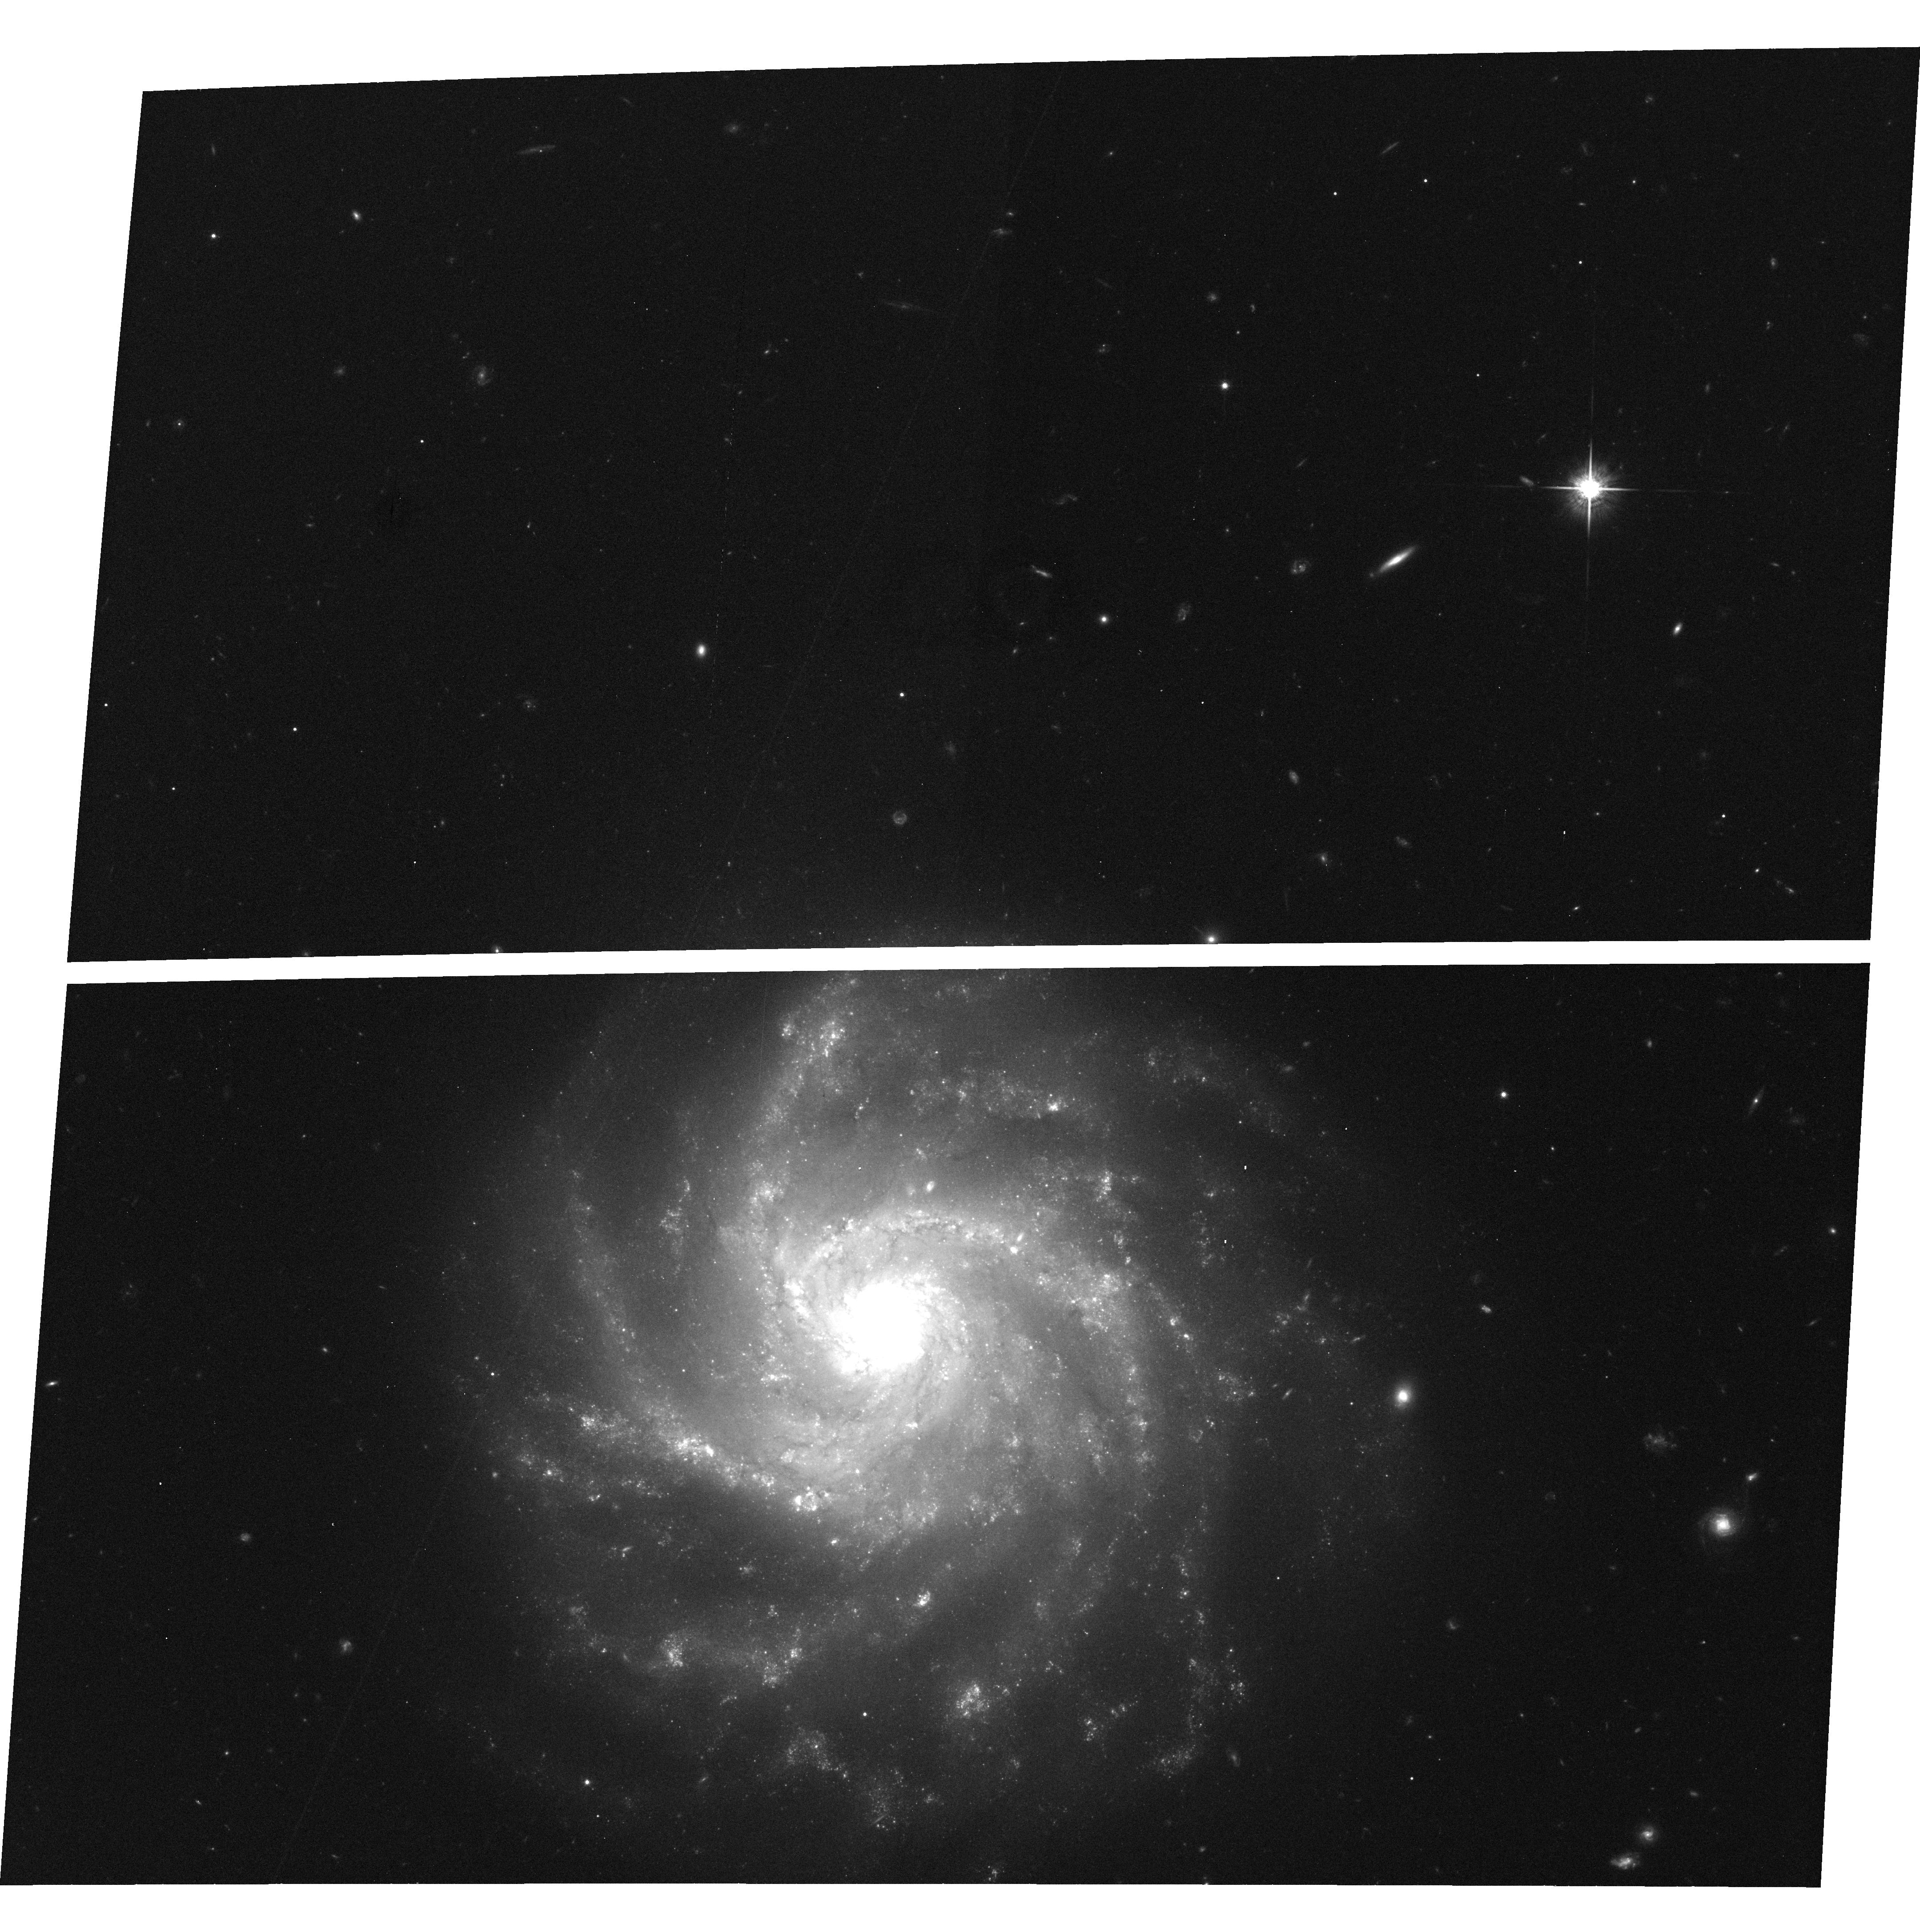
Target: field at RA 54.272°, Dec -5.028°
Instrument: ACS/WFC
Filter: F775W
Exposure: 33 min
Observation ID: hst_10856_06_acs_wfc_f775w_j9ni06

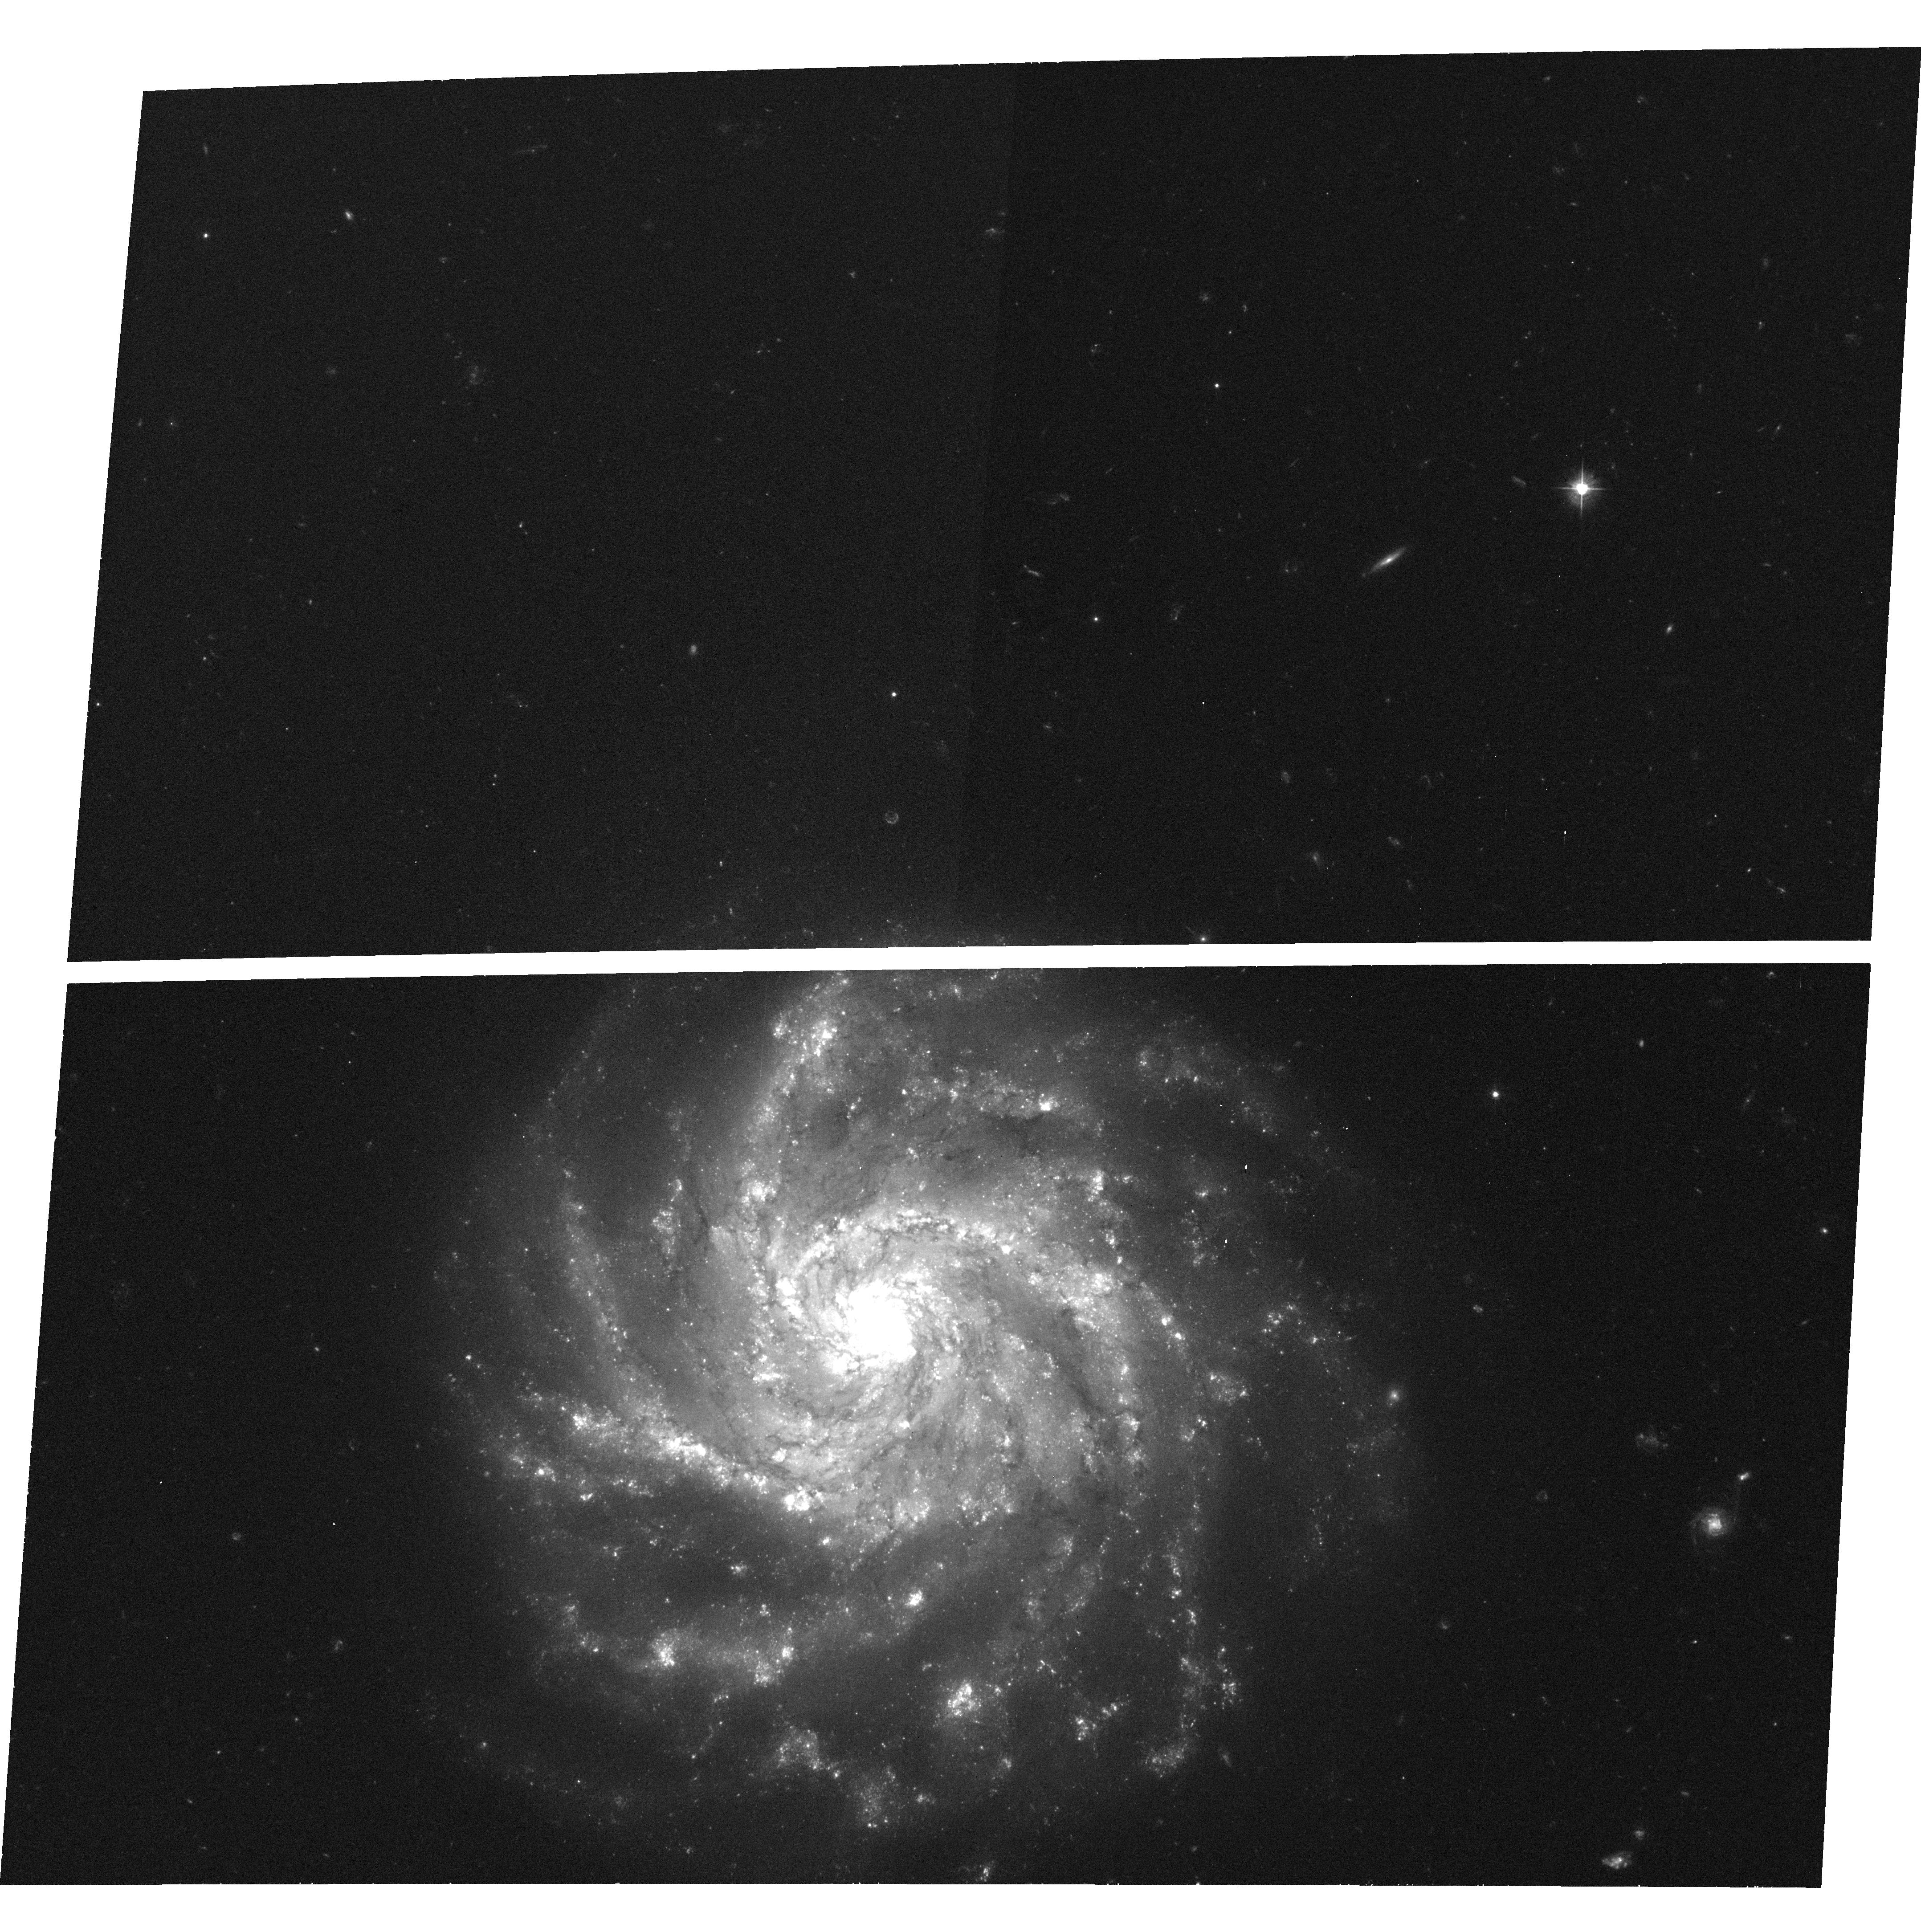
Target: field at RA 54.271°, Dec -5.028°
Instrument: ACS/WFC
Filter: F475W
Exposure: 33 min
Observation ID: hst_10856_02_acs_wfc_f475w_j9ni02

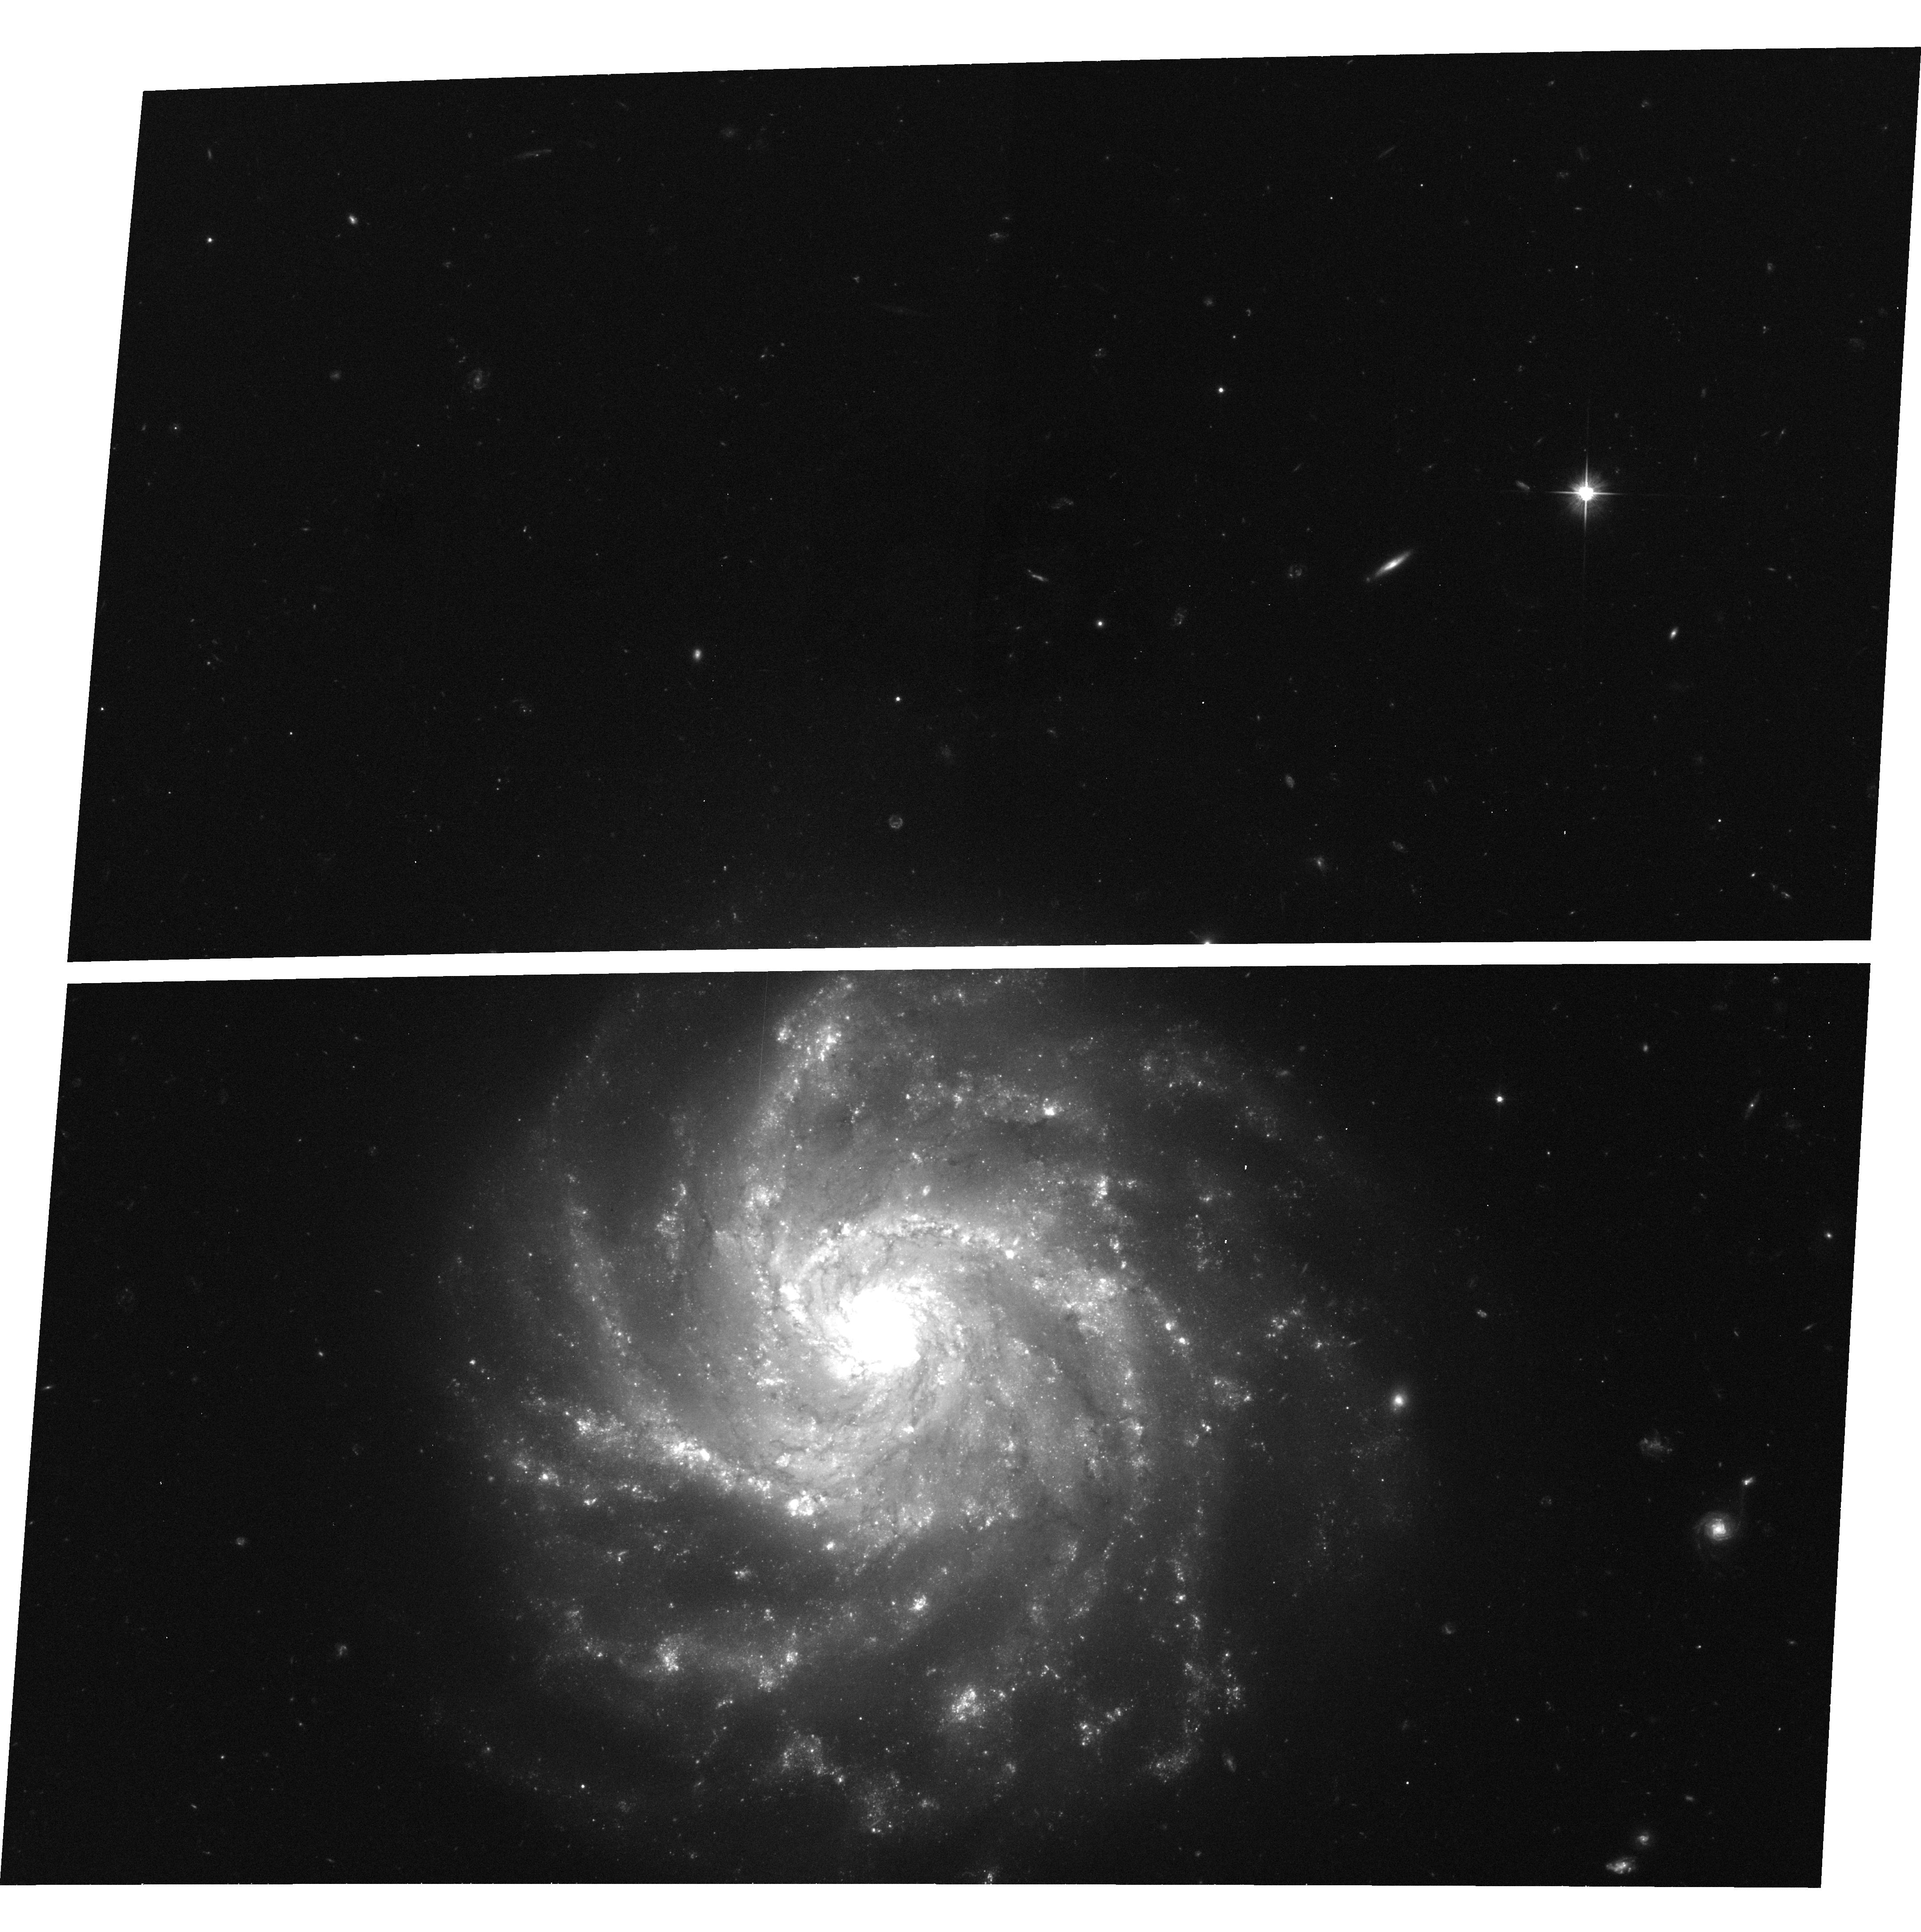
Target: field at RA 54.272°, Dec -5.028°
Instrument: ACS/WFC
Filter: F606W
Exposure: 33 min
Observation ID: hst_10856_04_acs_wfc_f606w_j9ni04

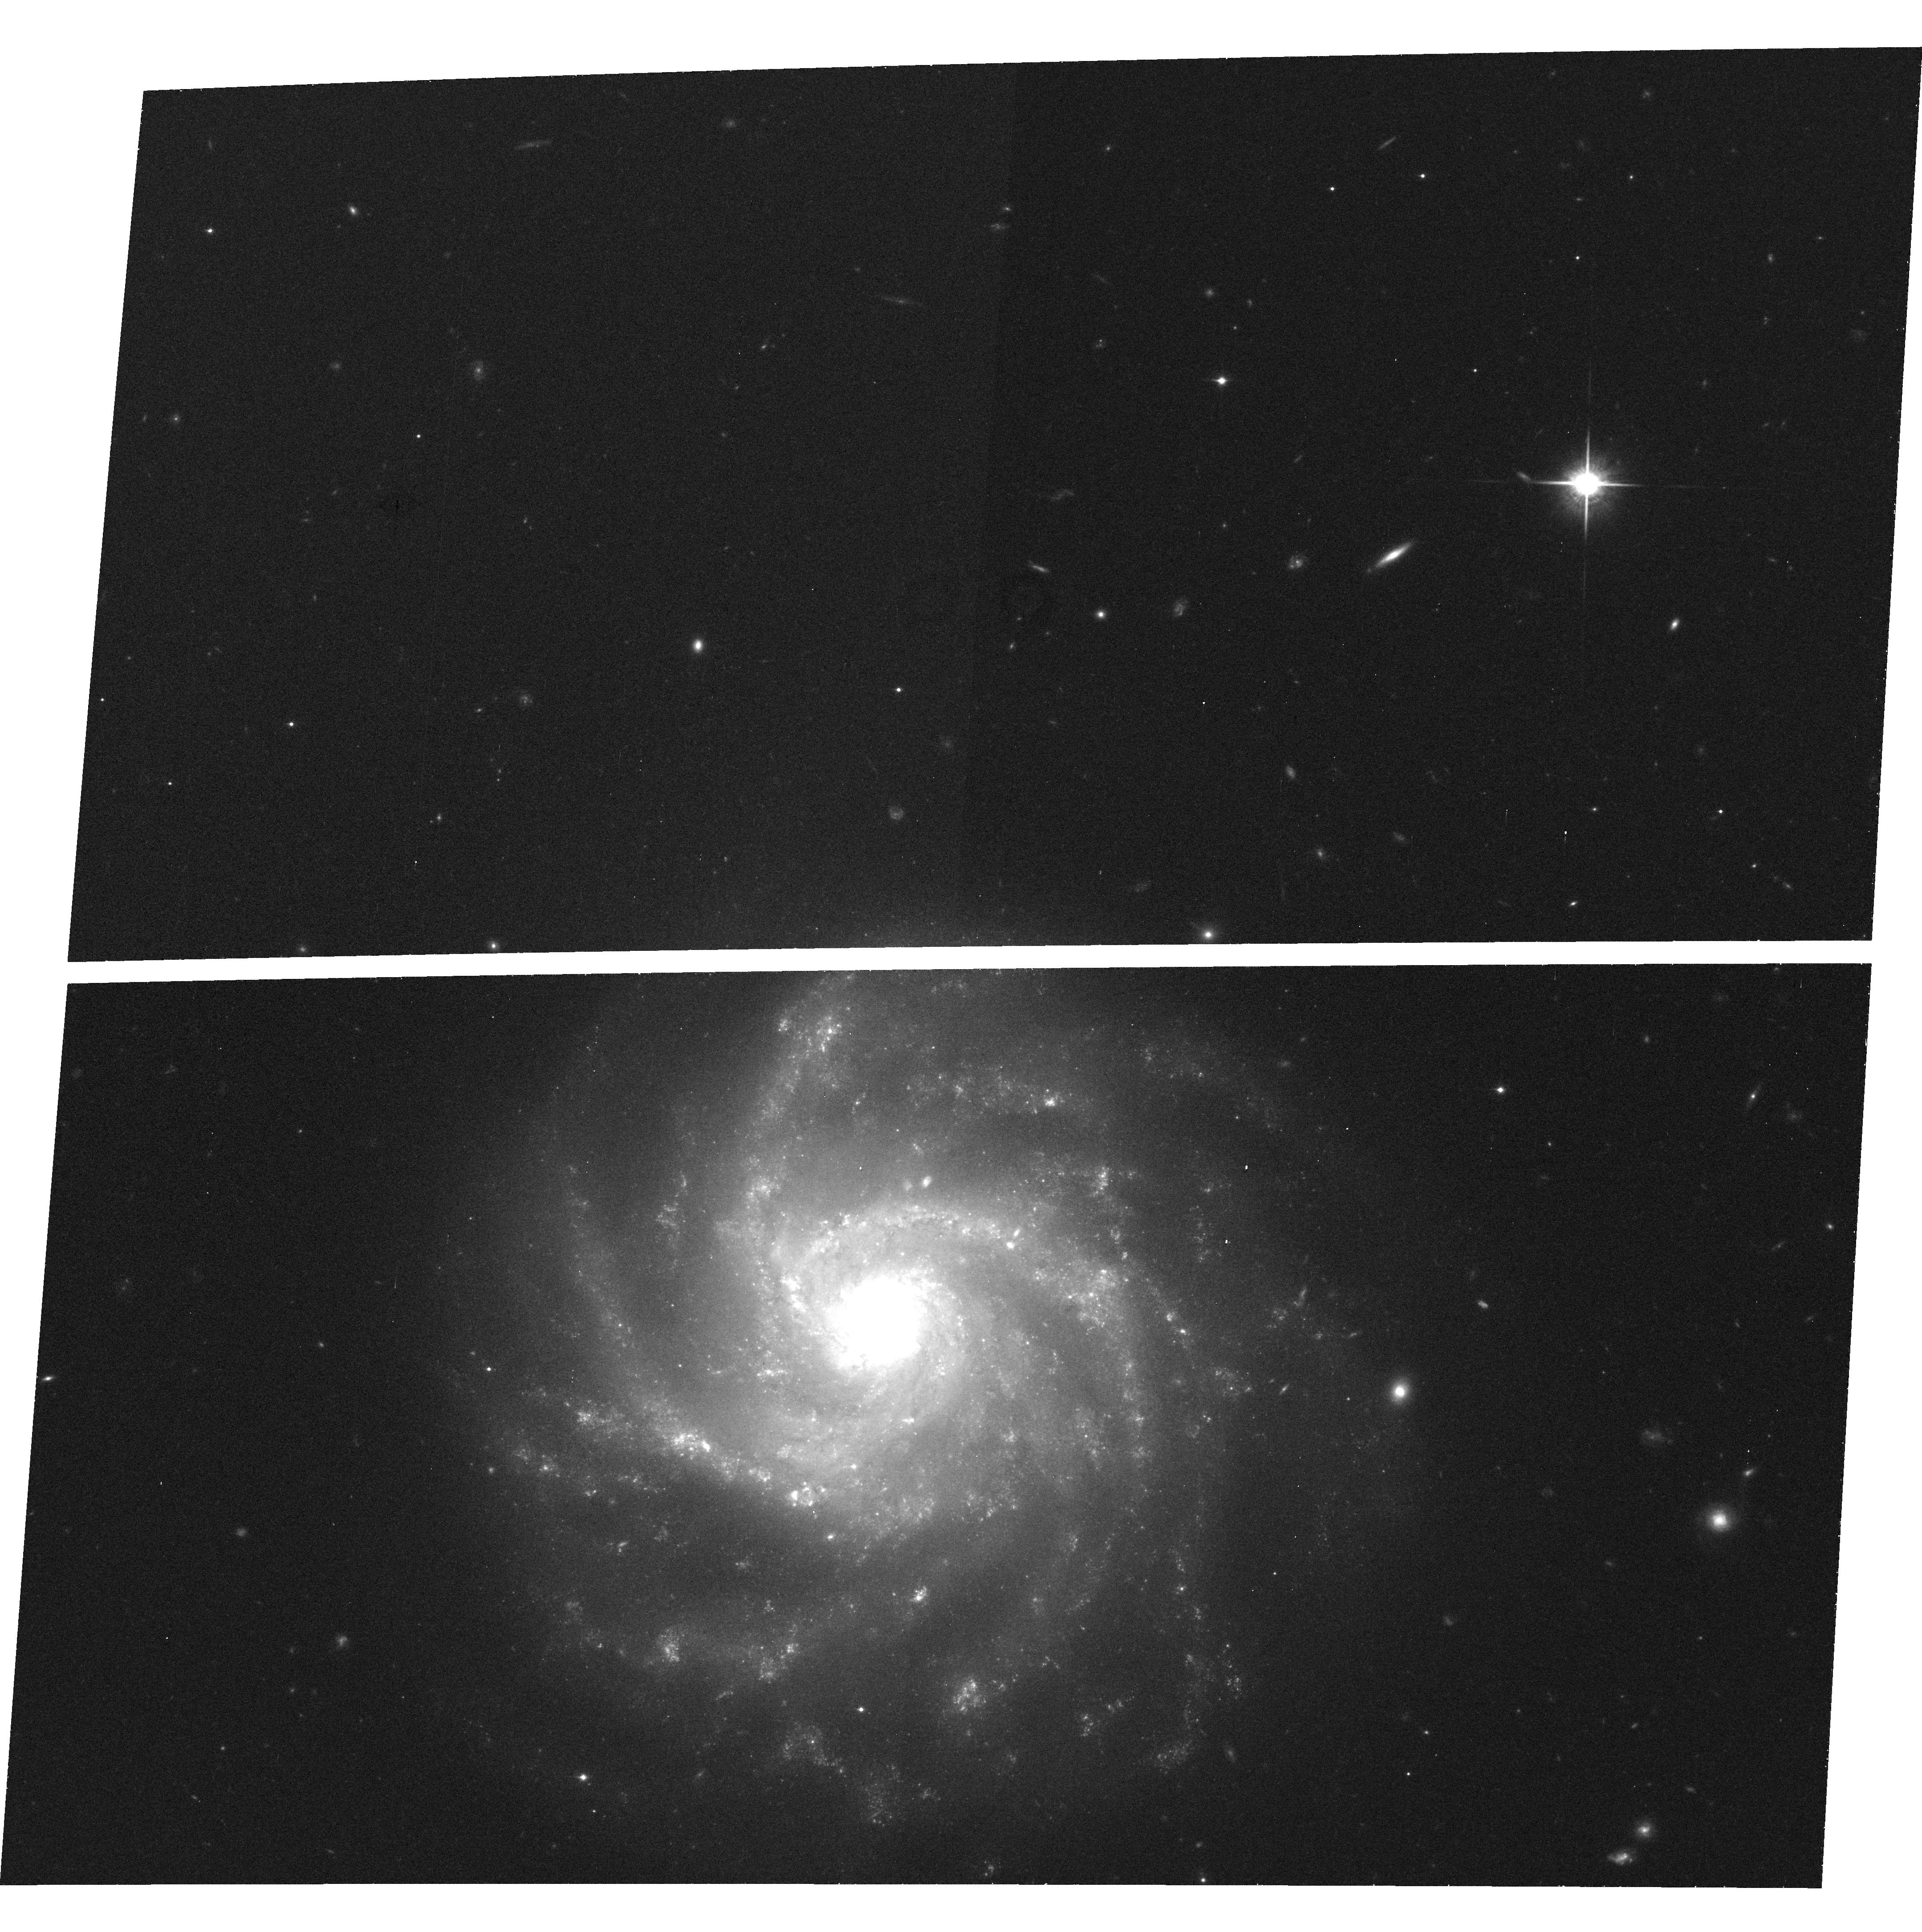
Target: field at RA 54.272°, Dec -5.028°
Instrument: ACS/WFC
Filter: F850LP
Exposure: 33 min
Observation ID: hst_10856_08_acs_wfc_f850lp_j9ni08

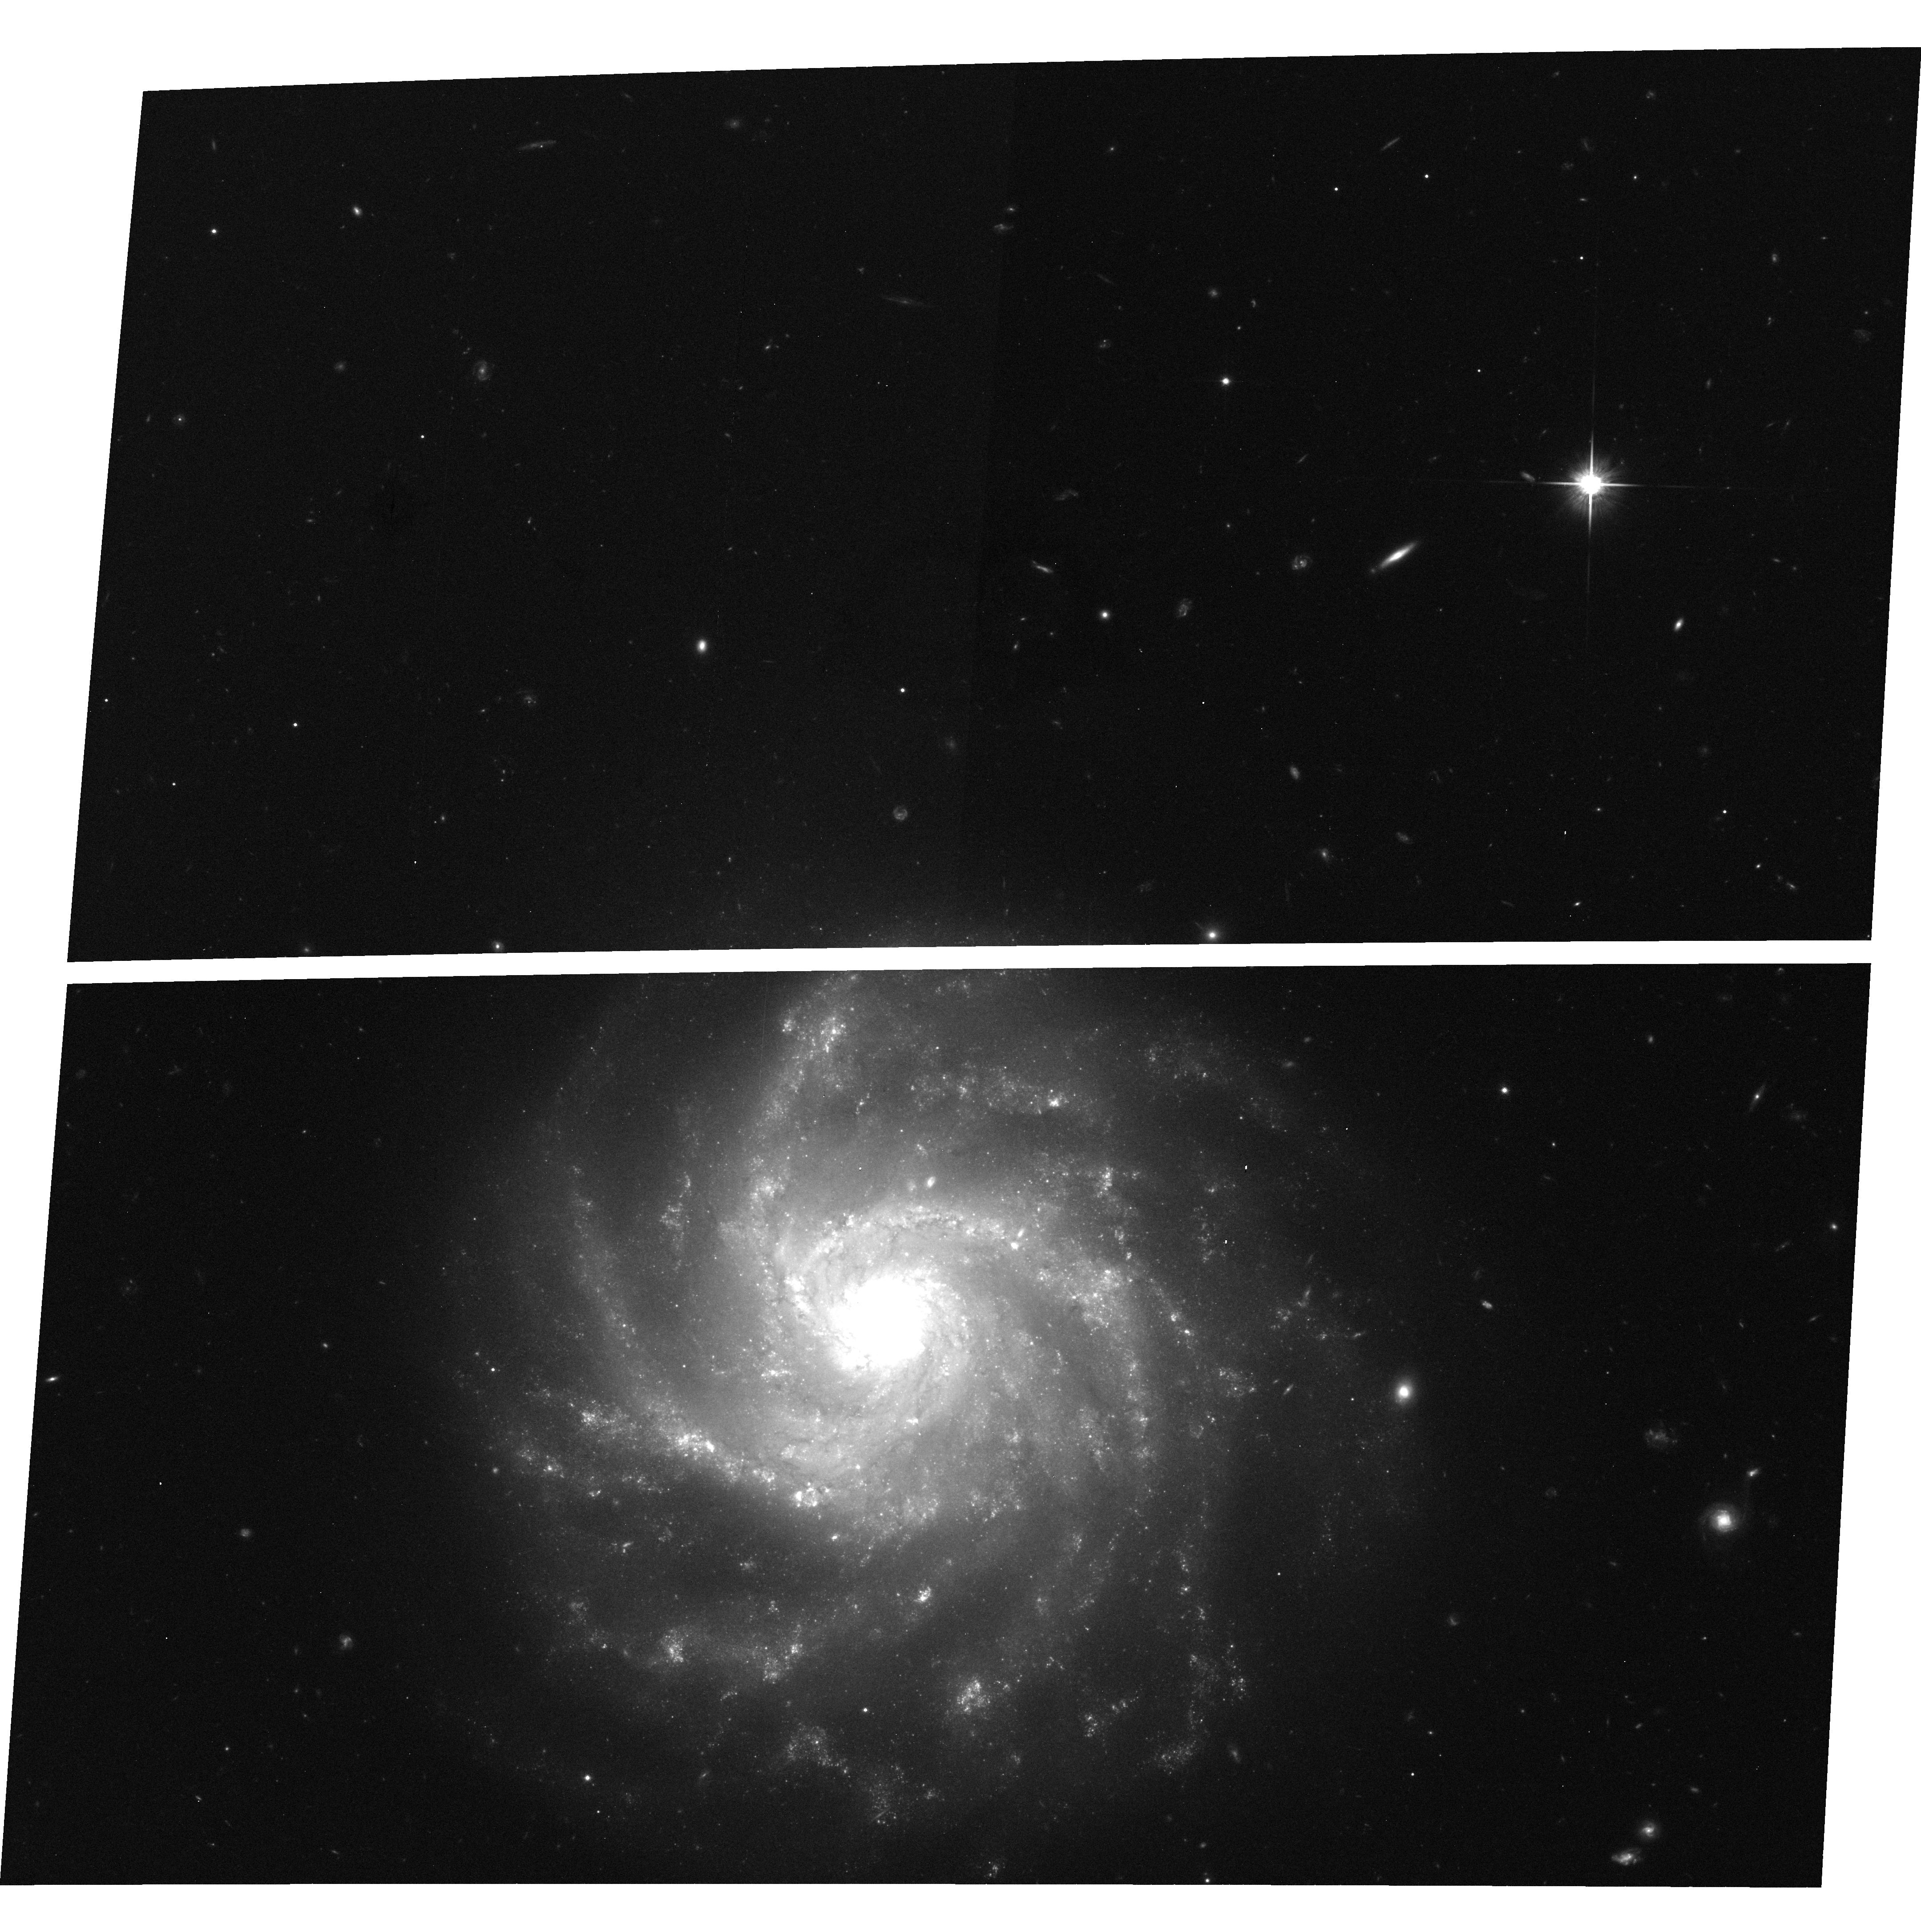
Target: field at RA 54.272°, Dec -5.028°
Instrument: ACS/WFC
Filter: F814W
Exposure: 33 min
Observation ID: hst_10856_07_acs_wfc_f814w_j9ni07

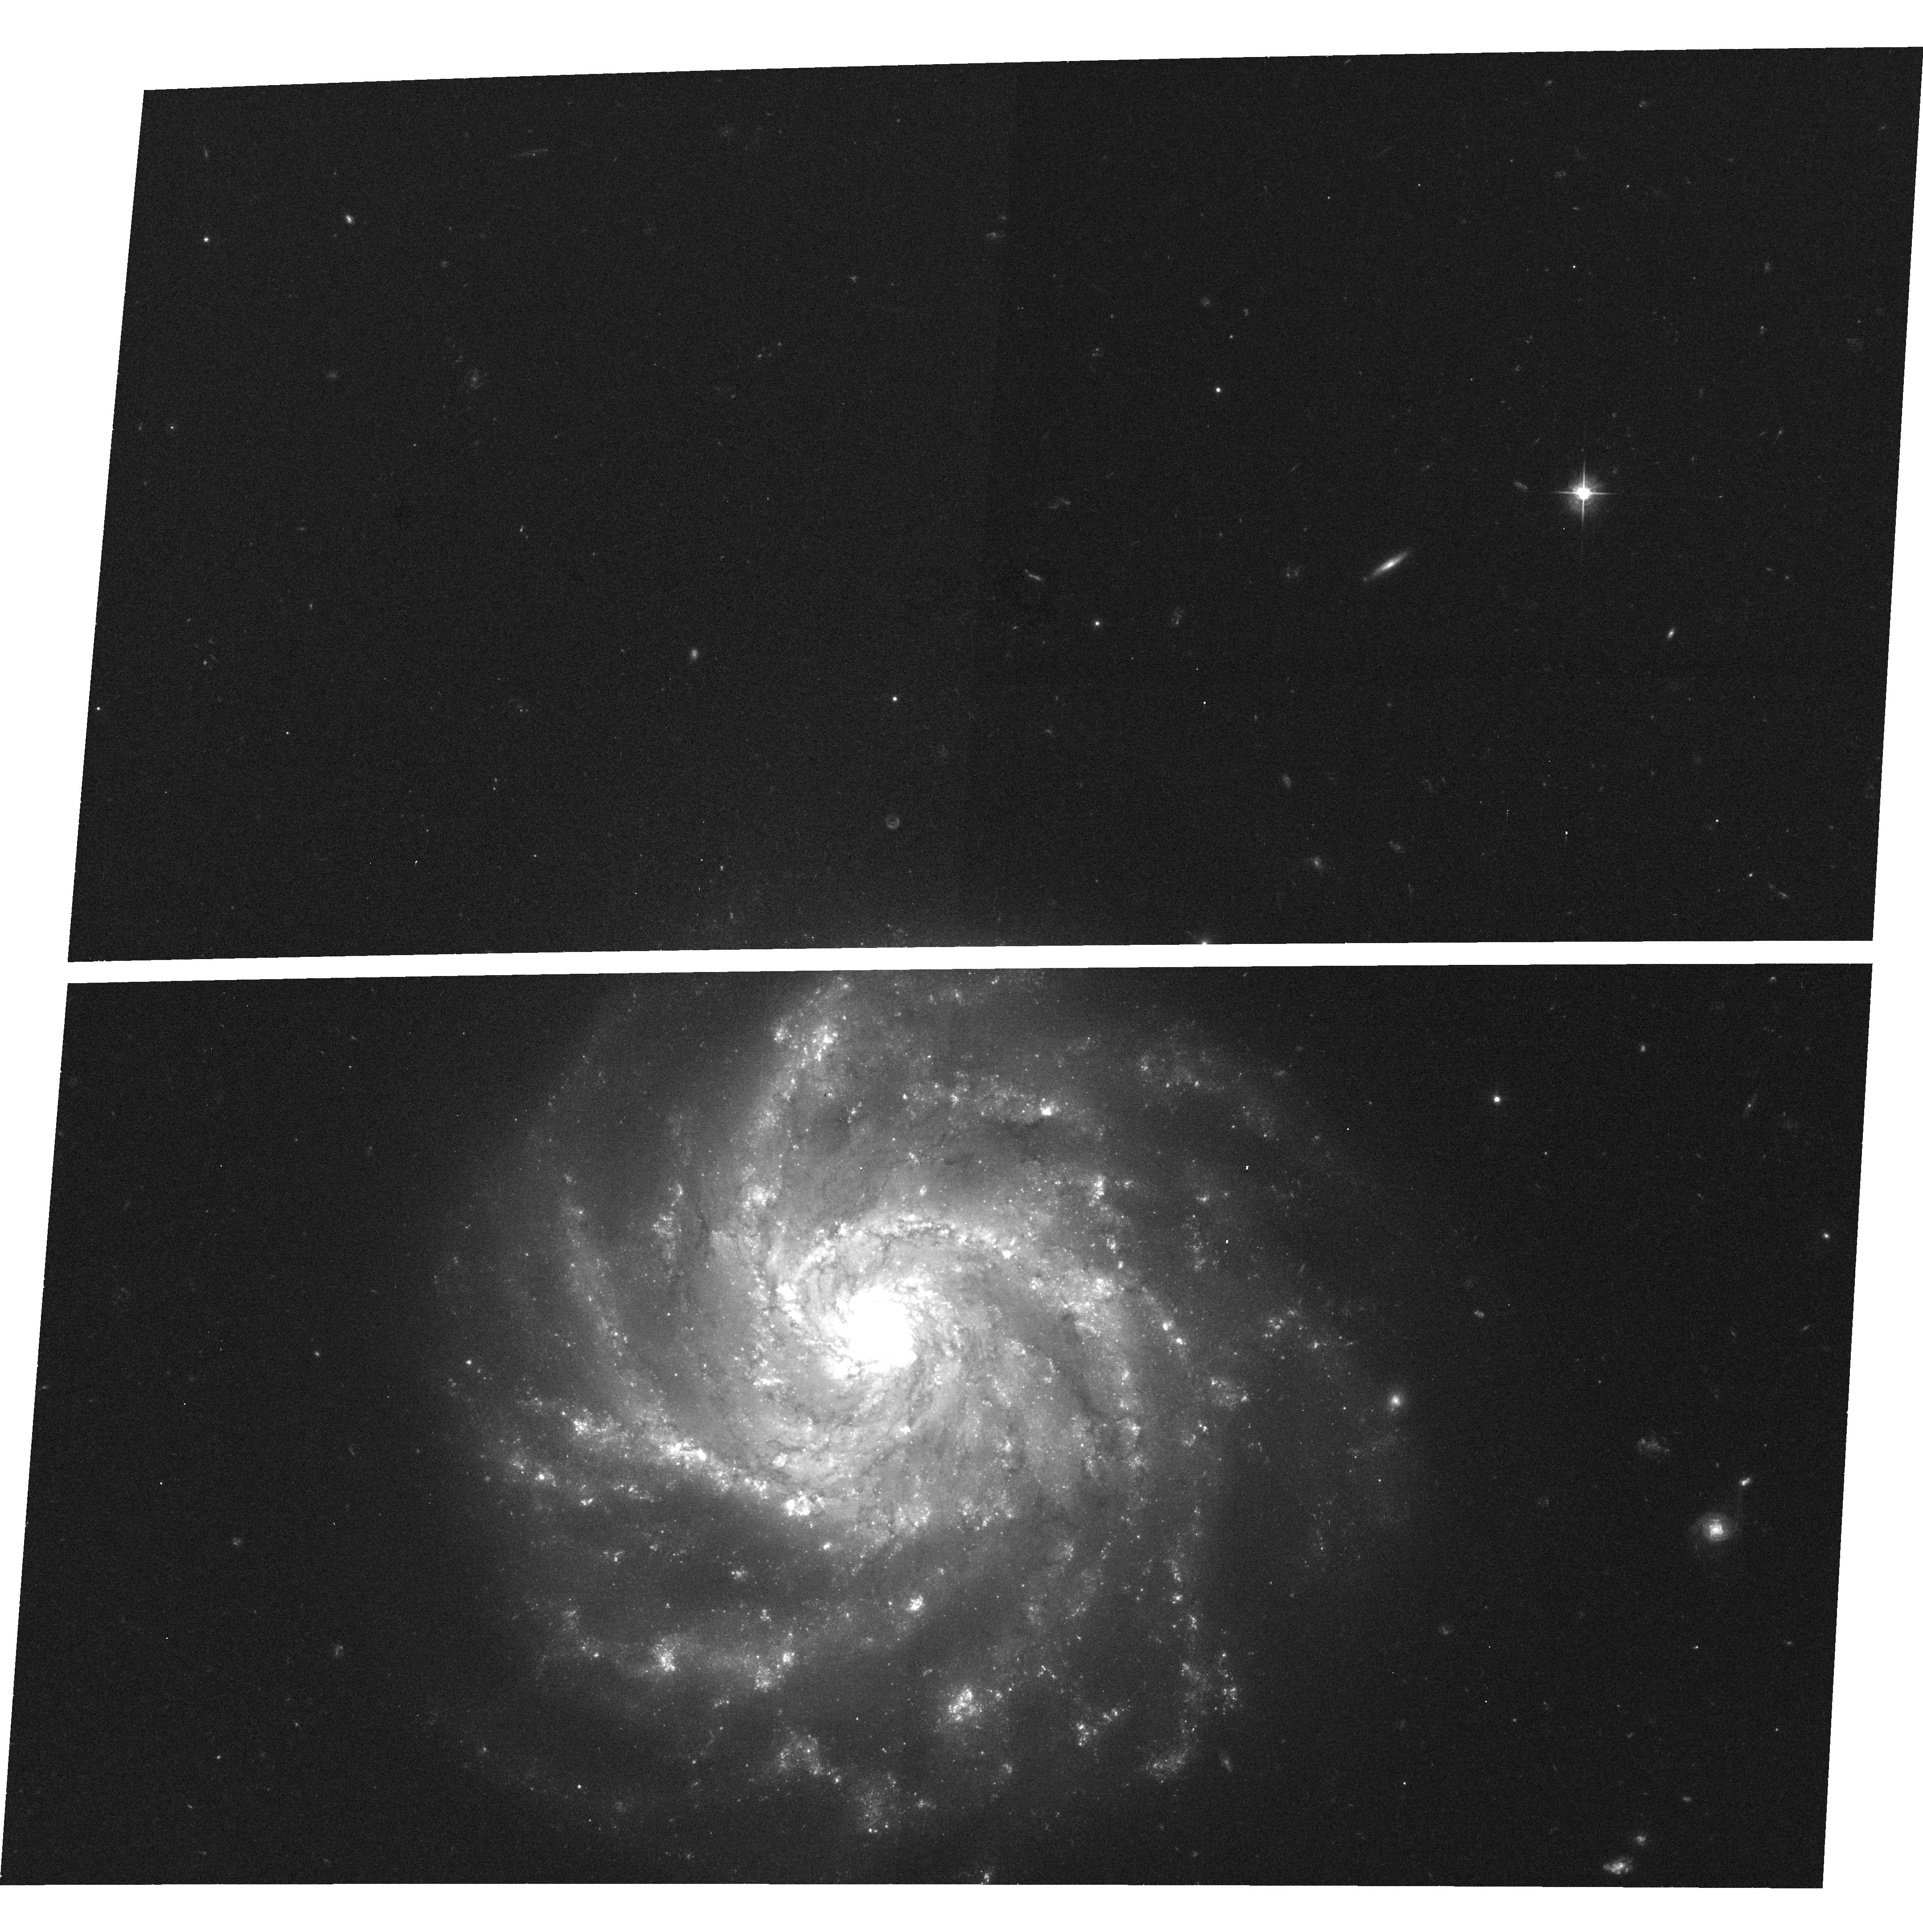
Target: field at RA 54.271°, Dec -5.028°
Instrument: ACS/WFC
Filter: F555W
Exposure: 33 min
Observation ID: hst_10856_03_acs_wfc_f555w_j9ni03

Delayed Negative Feedback in the Super Star Clusters of SBS0335-052E (PI: Thompson, Rodger I.)

The critical unanswered question in calculations of galaxy formation and evolution is the degree of feedback from the formation of the first massive stars on subsequent evolution. Even the sign of the term is uncertain. Super Star Clusters give one very dramatic answer by forming several thousand O stars in a volume with a radius of only a few parsecs. How can that many massive stars form in such a small volume without immediate dissipation of all gas by the intense ionizing radiation from the stars? SBS0335-052E has done this, not once but at least 6 times in a region of approximately 500 parsecs in size. It has also managed to do this with the third lowest metallicity of any known galaxy. The record lowest metallicity is held by its companion SBS0335-052W. These observations are designed to test one answer to this enigma; that all of the ionizing photons are absorbed within a few hundred AU of the stars that emit them. This delays the negative feedback from photoionization and allows the formation of other stars in the immediate neighborhood who are oblivious to the massive stars nearby. This scenario predicts that both molecular and ionized gas exist within the radius of the super star clusters and that their emission should be spatially coincident. We propose to test this hypothesis with high spatial resolution NICMOS camera 2 images in the hydrogen Pa alpha and molecular hydrogen (1-0) S(1) emission lines. Spatial coincidence of the emission regions will confirm that gas within the cluster is shielded from ionizing and dissociating photons and is capable of forming new stars within this tiny region in spite of the presence of thousands of massive stars. The current burst of star formation was probably triggered by interaction with the giant spiral galaxy NGC 1376. This proposal contains parallel observations of this galaxy with the ACS WFC. Due to the intense interest in SBS0335-052 we waive all proprietary rights. The observations will then immediately compliment observations by the Great Observatories, Spitzer and ground base observatories .